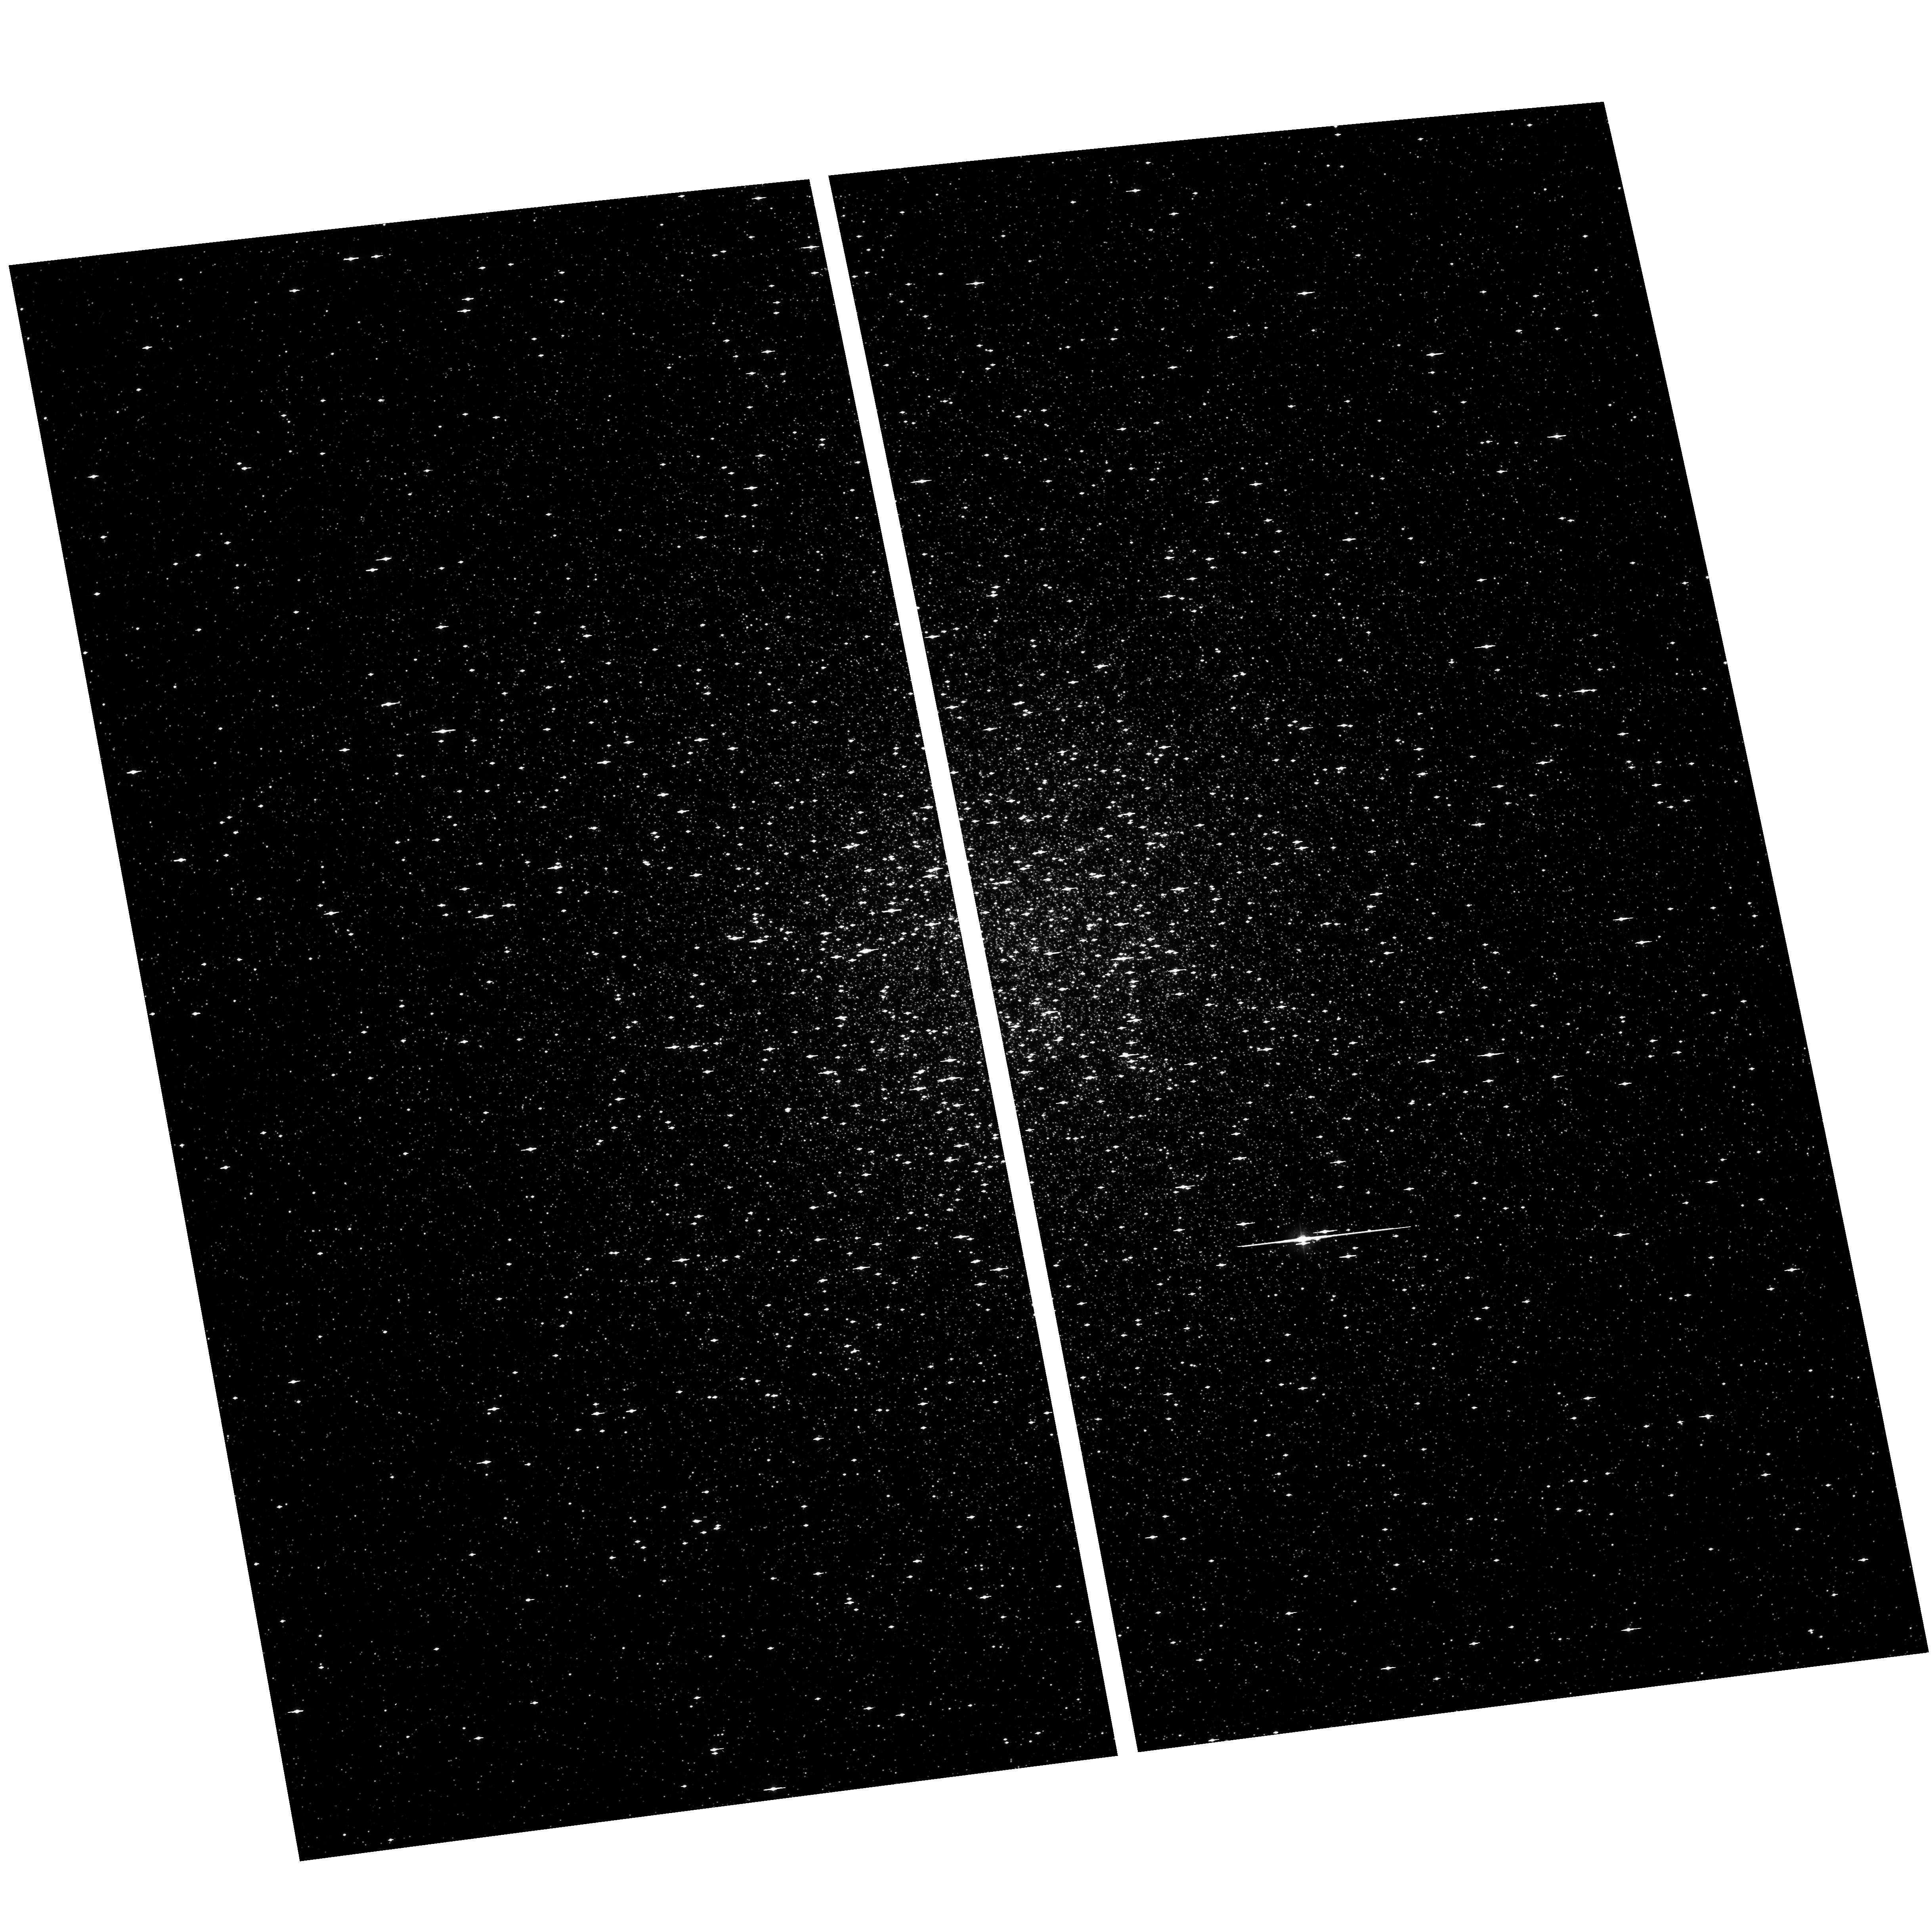
Target: NGC104. Instrument: ACS/WFC. Filter: F435W. Exposure: 2 min. Observation ID: hst_9443_01_acs_wfc_f435w_j6ll01

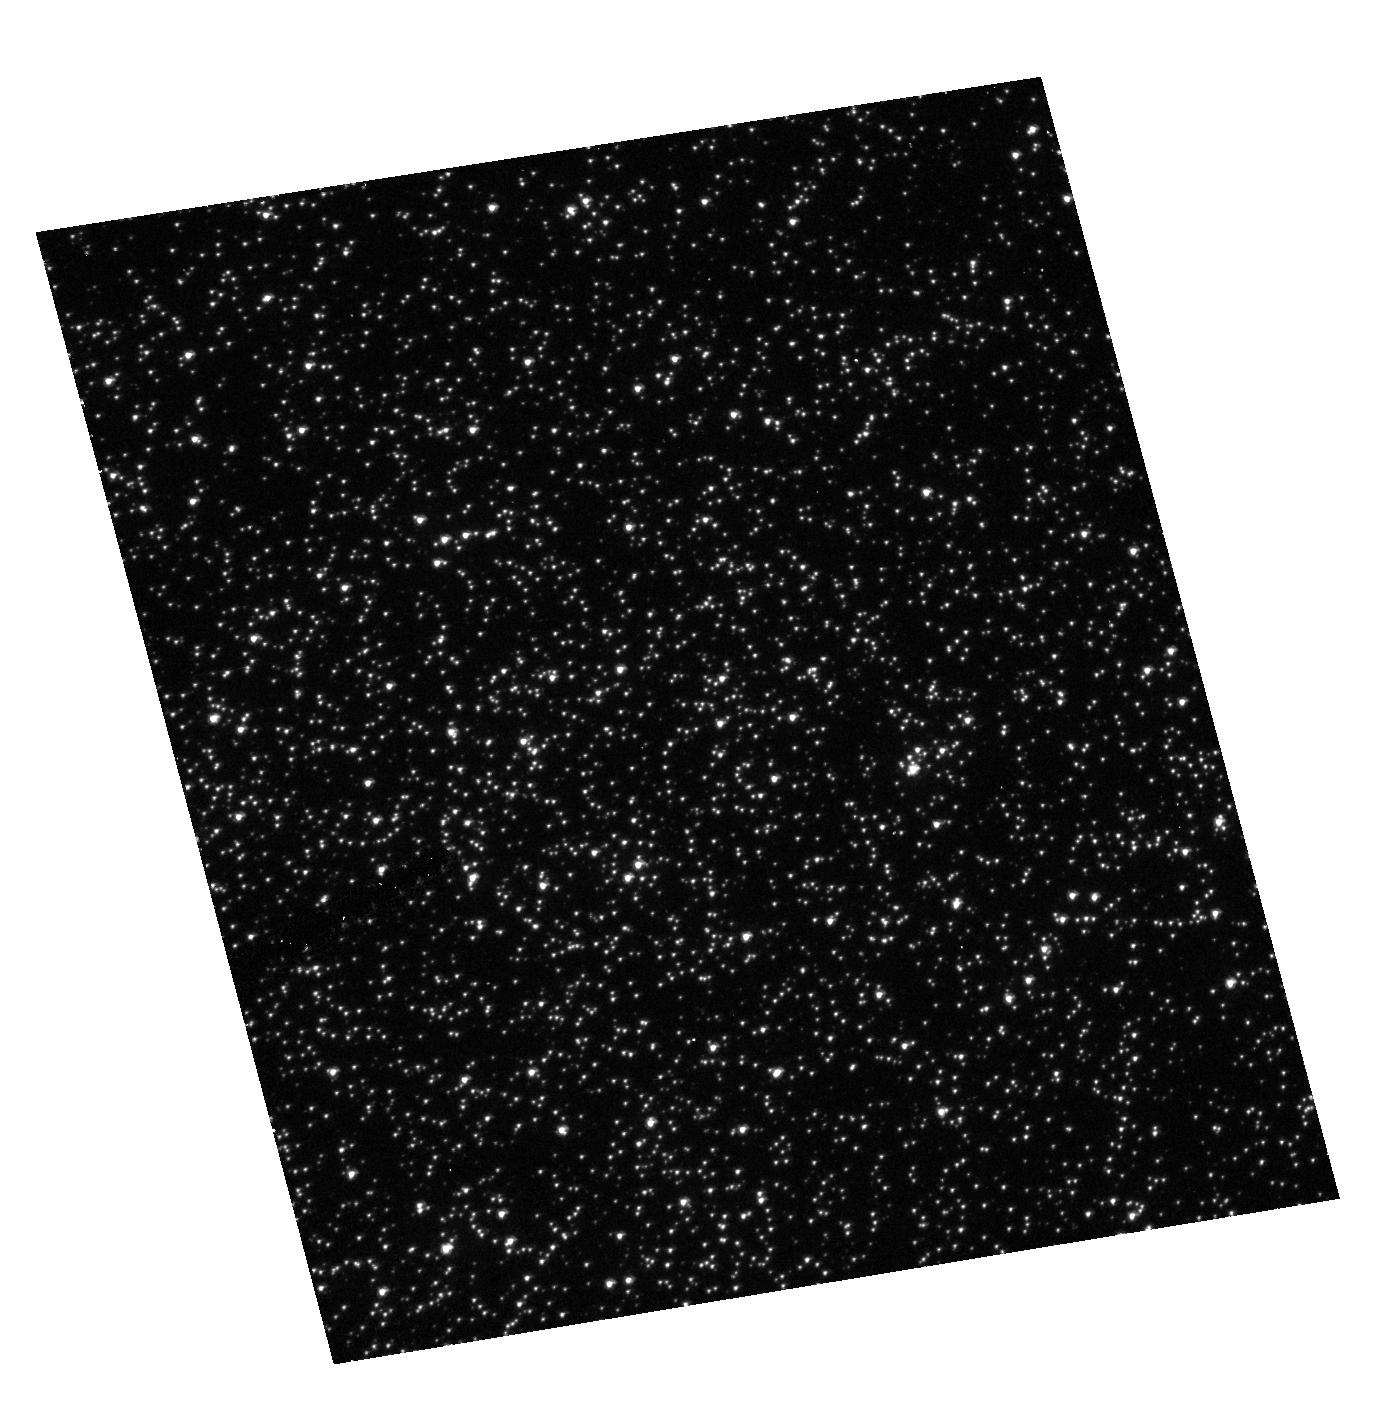
Target: NGC104. Instrument: ACS/HRC. Filter: F250W. Exposure: 12 min. Observation ID: hst_9443_02_acs_hrc_f250w_j6ll02

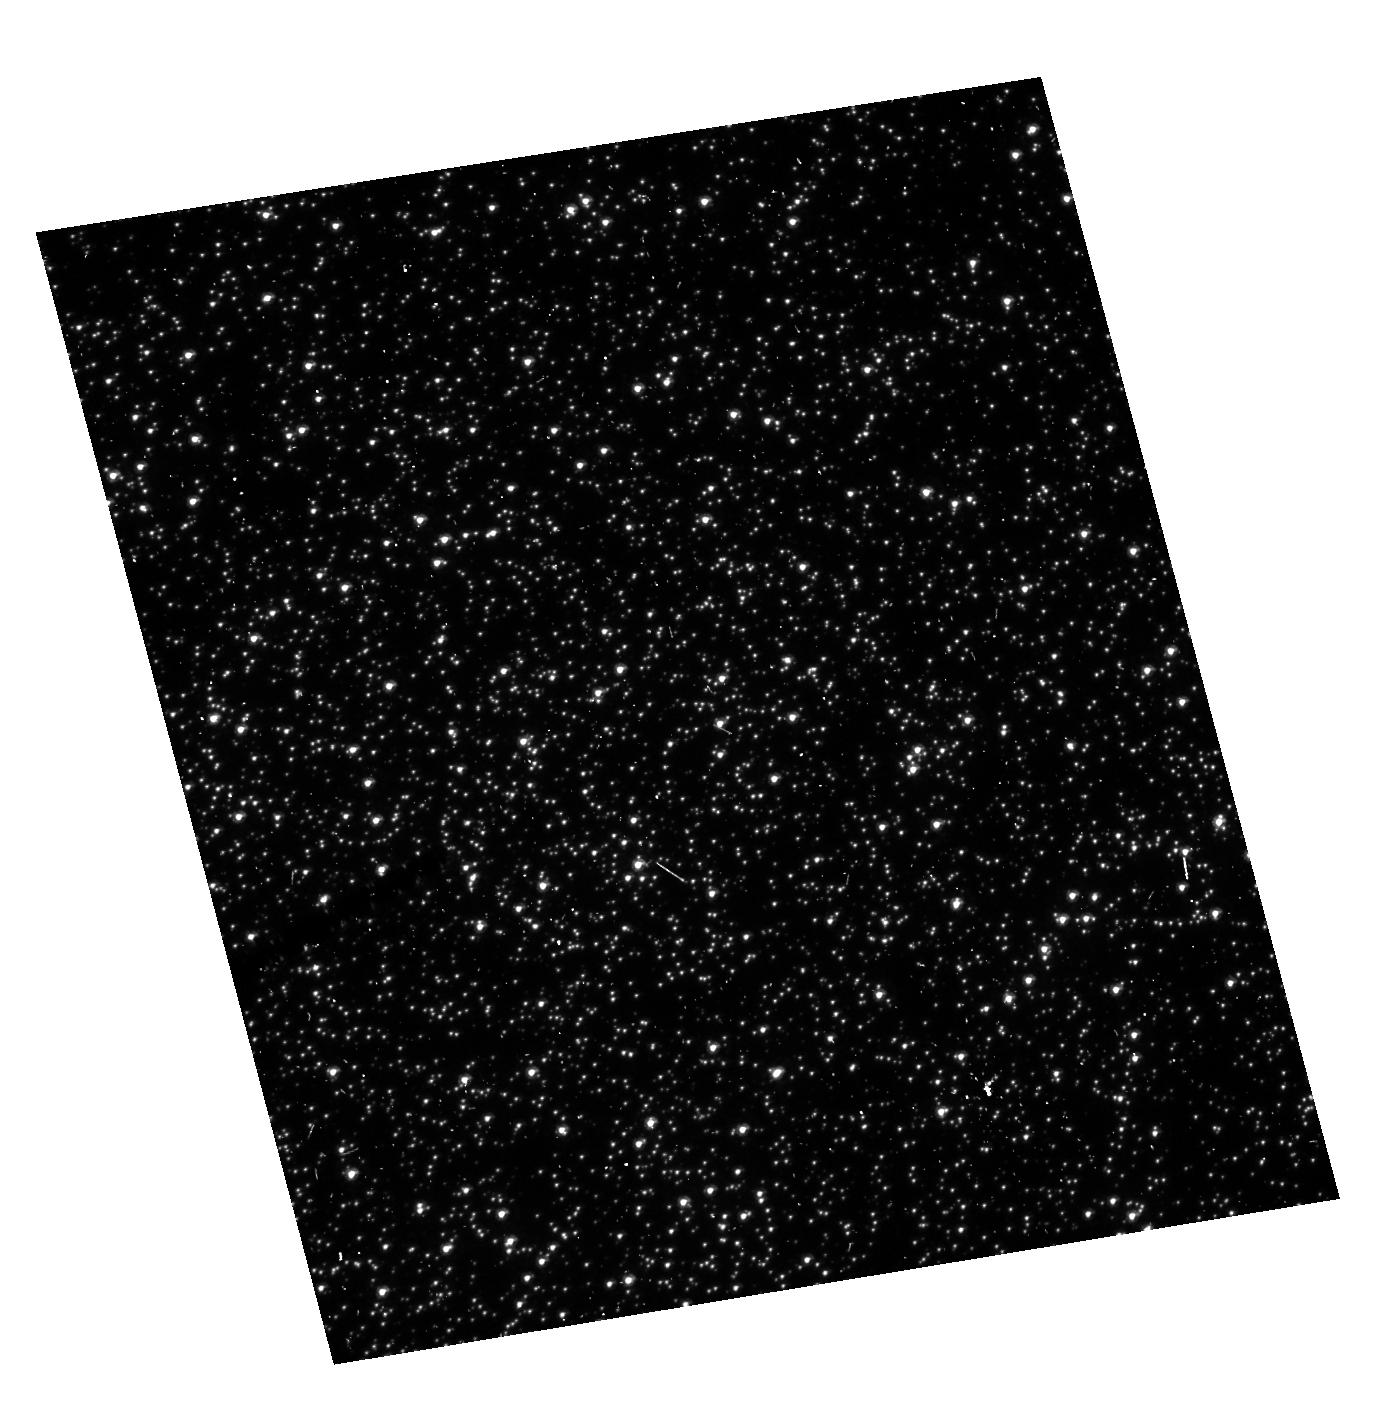
Target: NGC104. Instrument: ACS/HRC. Filter: F330W. Exposure: 6 min. Observation ID: hst_9443_02_acs_hrc_f330w_j6ll02

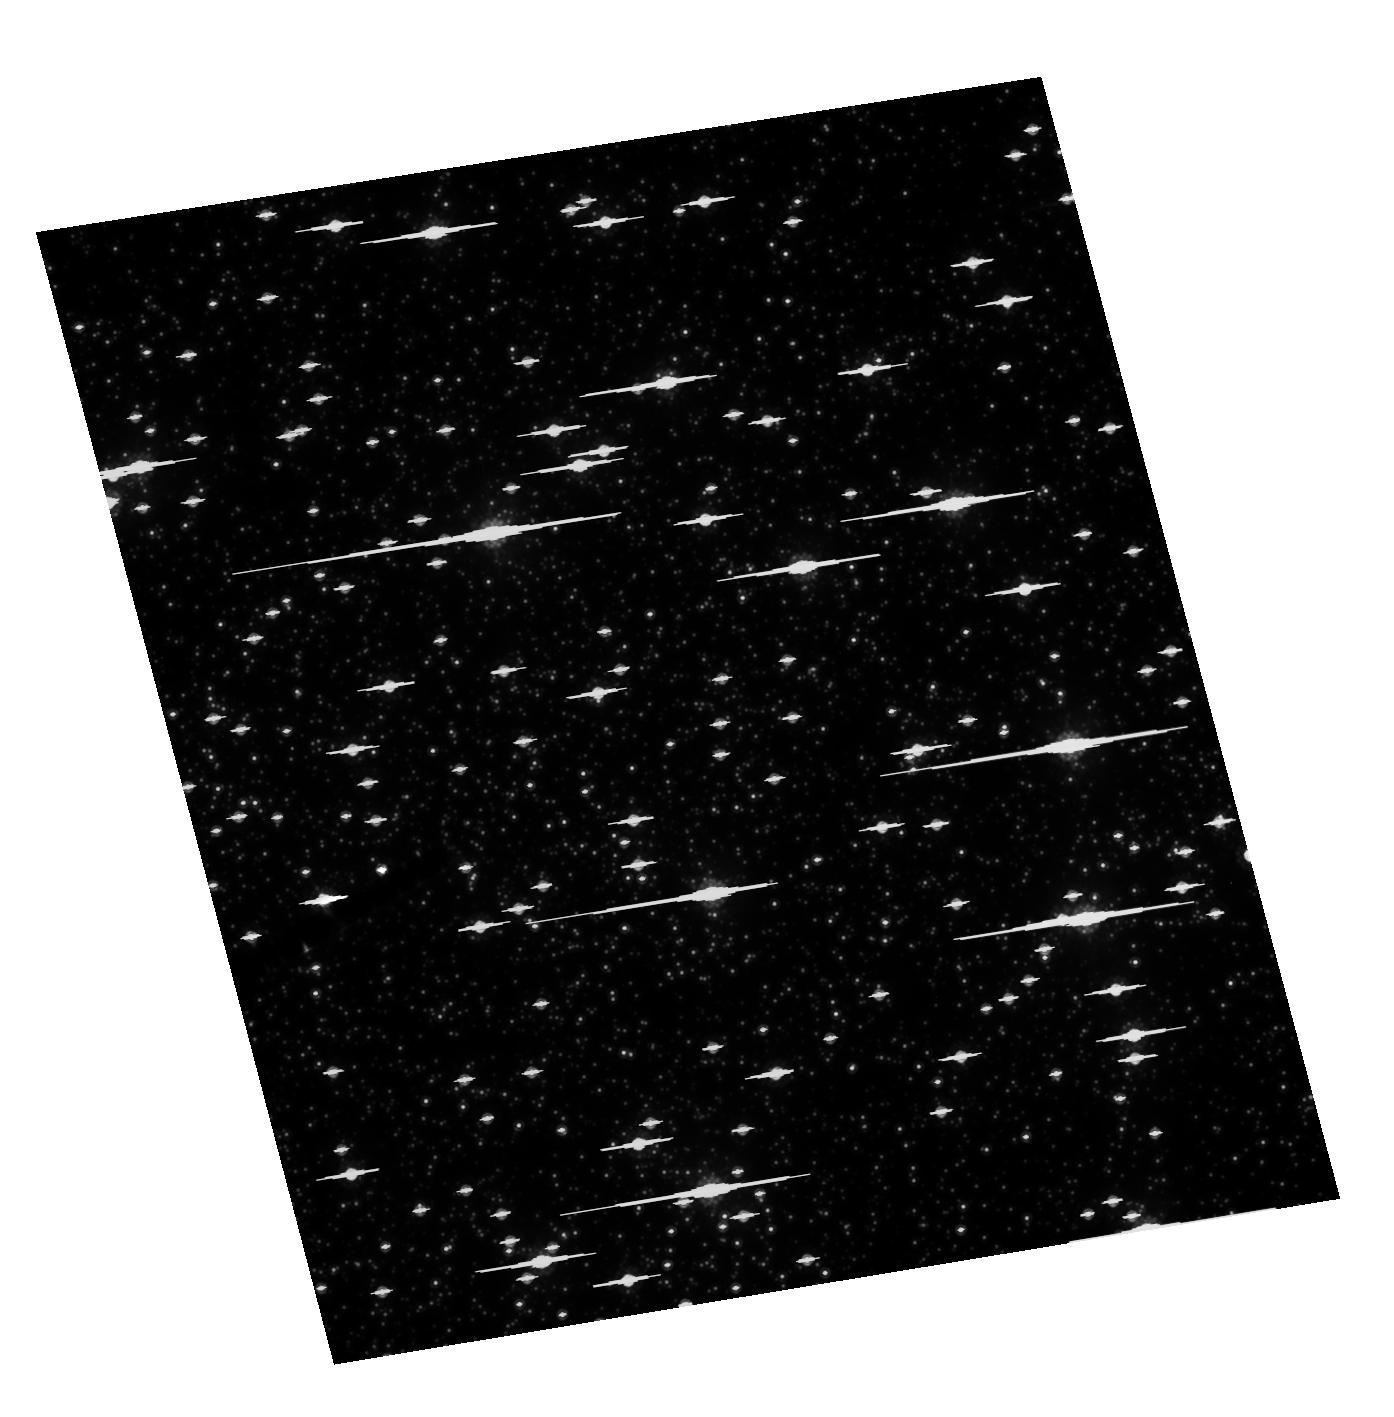
Target: NGC104. Instrument: ACS/HRC. Filter: F814W. Exposure: 6 min. Observation ID: hst_9443_02_acs_hrc_f814w_j6ll02

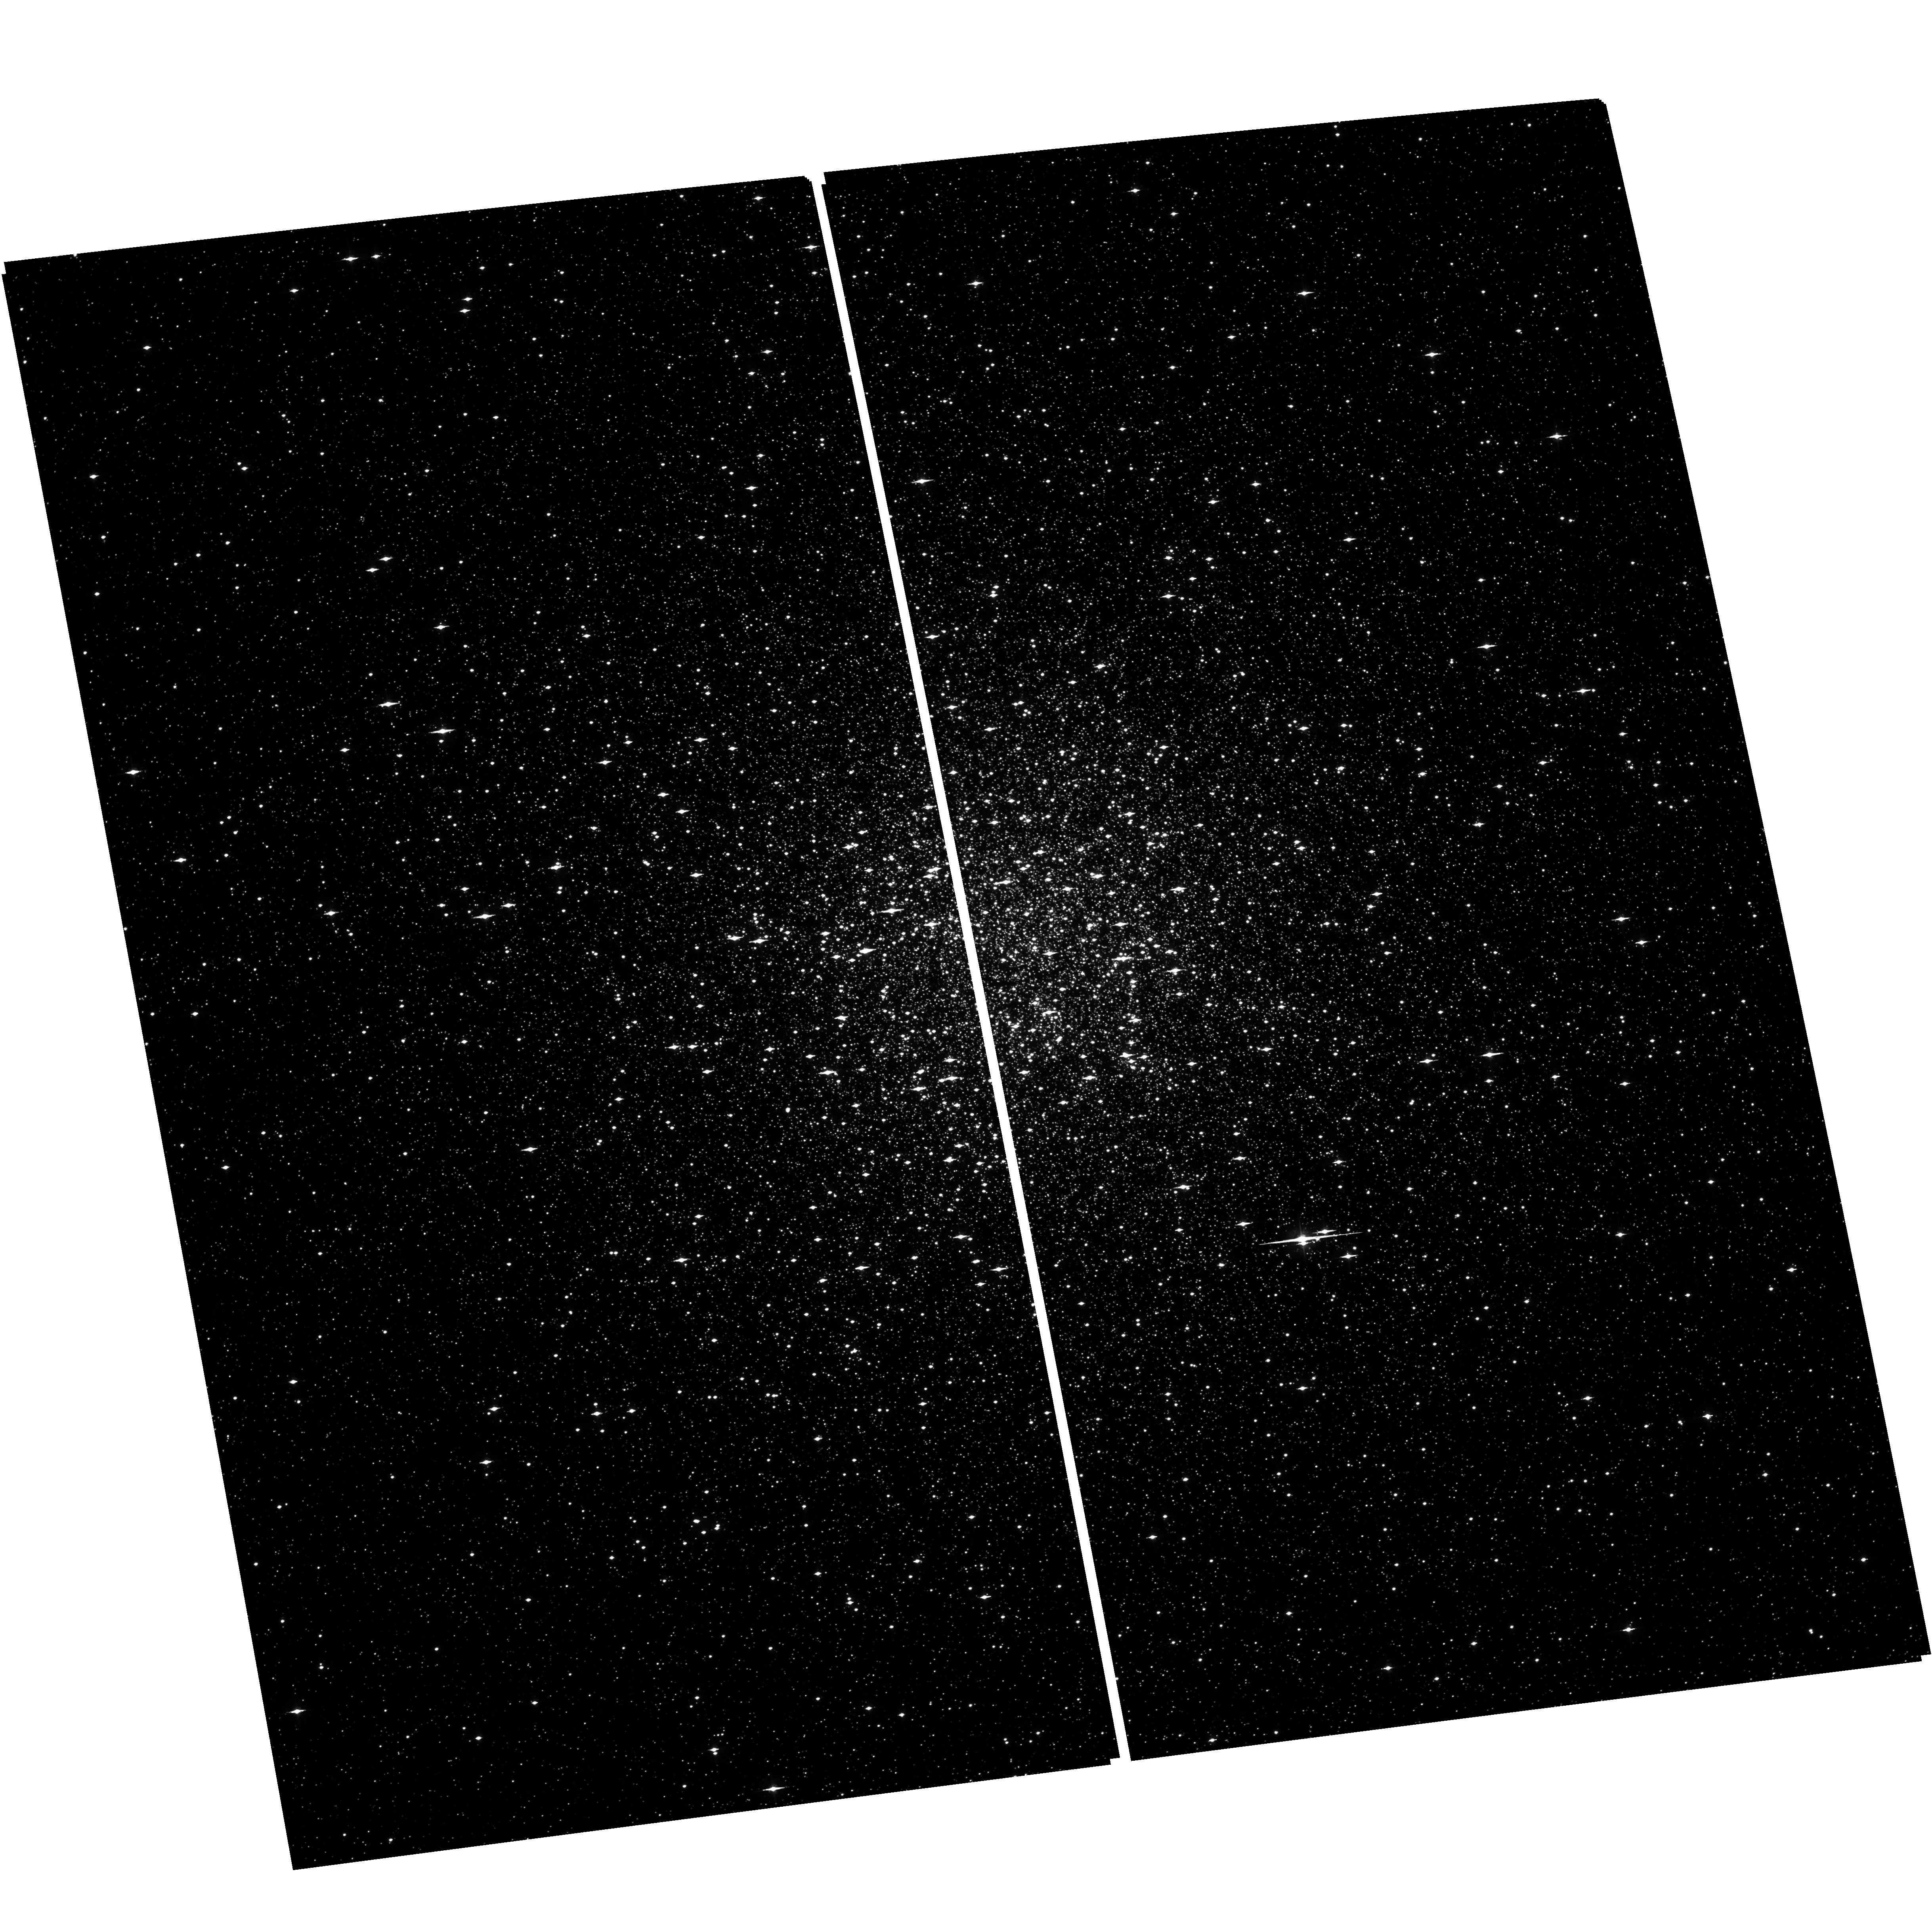
Target: NGC104. Instrument: ACS/WFC. Filter: F475W. Exposure: 8 min. Observation ID: hst_9443_01_acs_wfc_f475w_j6ll01

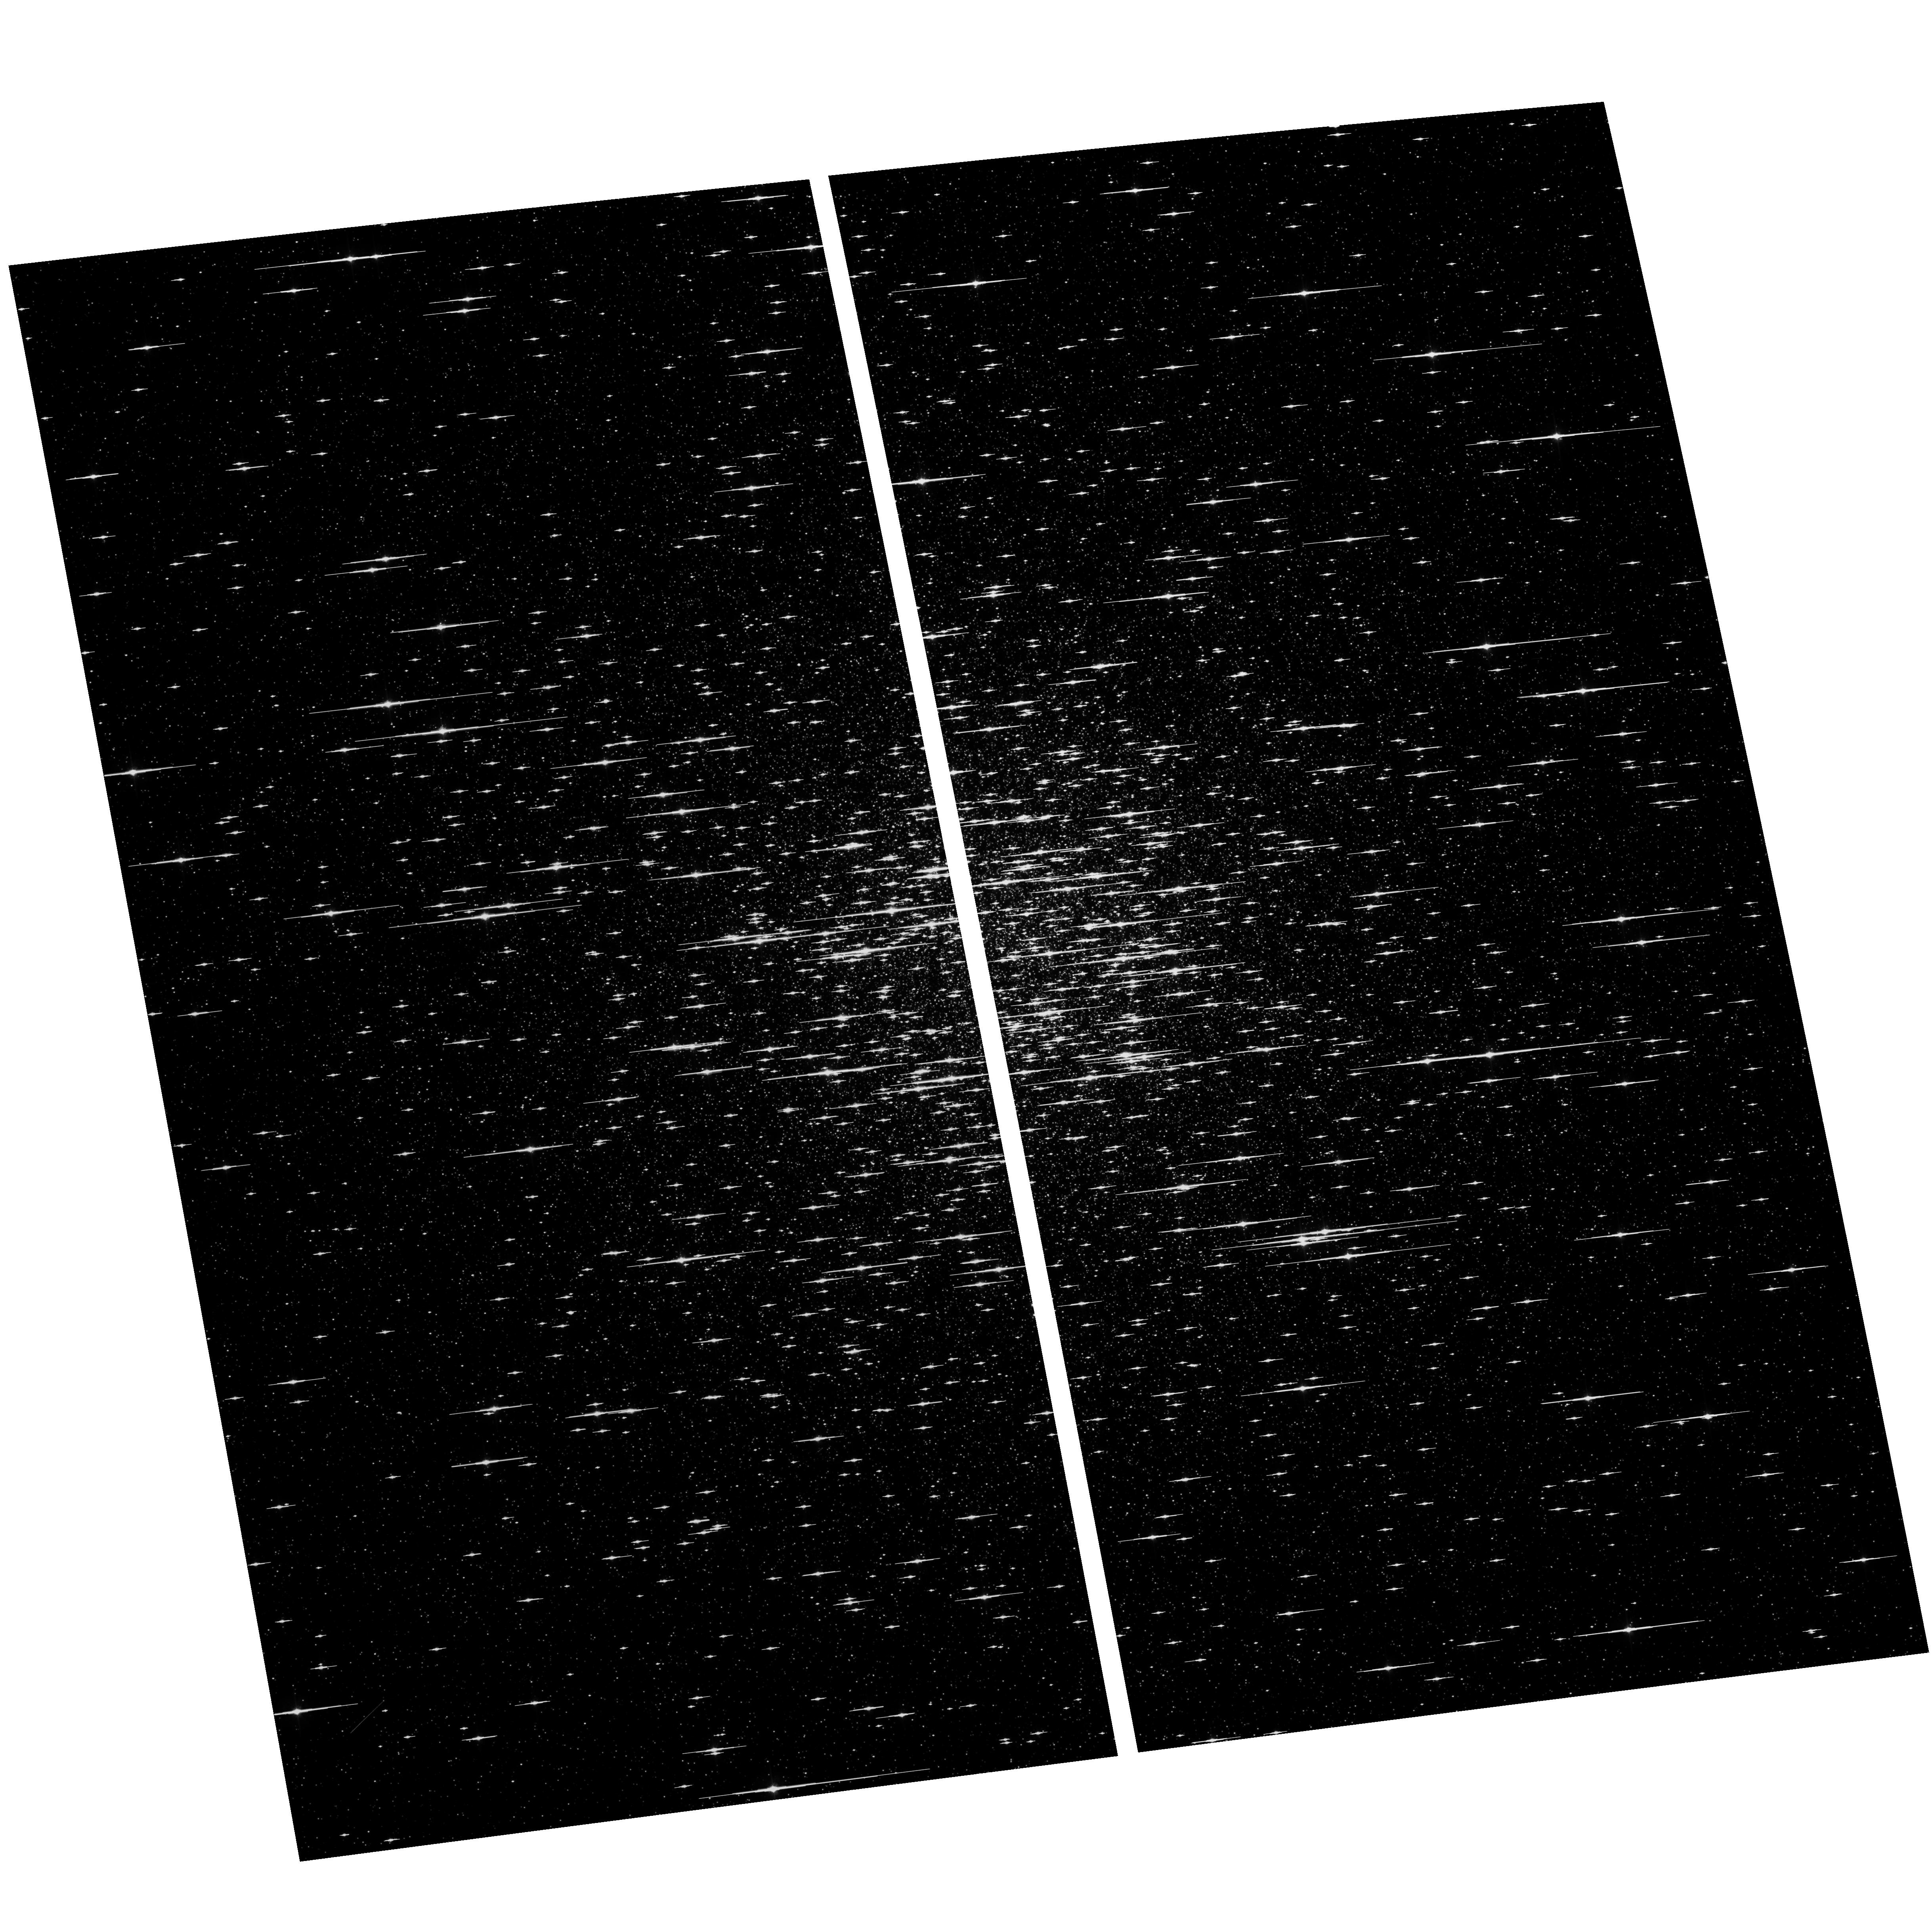
Target: NGC104. Instrument: ACS/WFC. Filter: F606W. Exposure: 2 min. Observation ID: hst_9443_01_acs_wfc_f606w_j6ll01

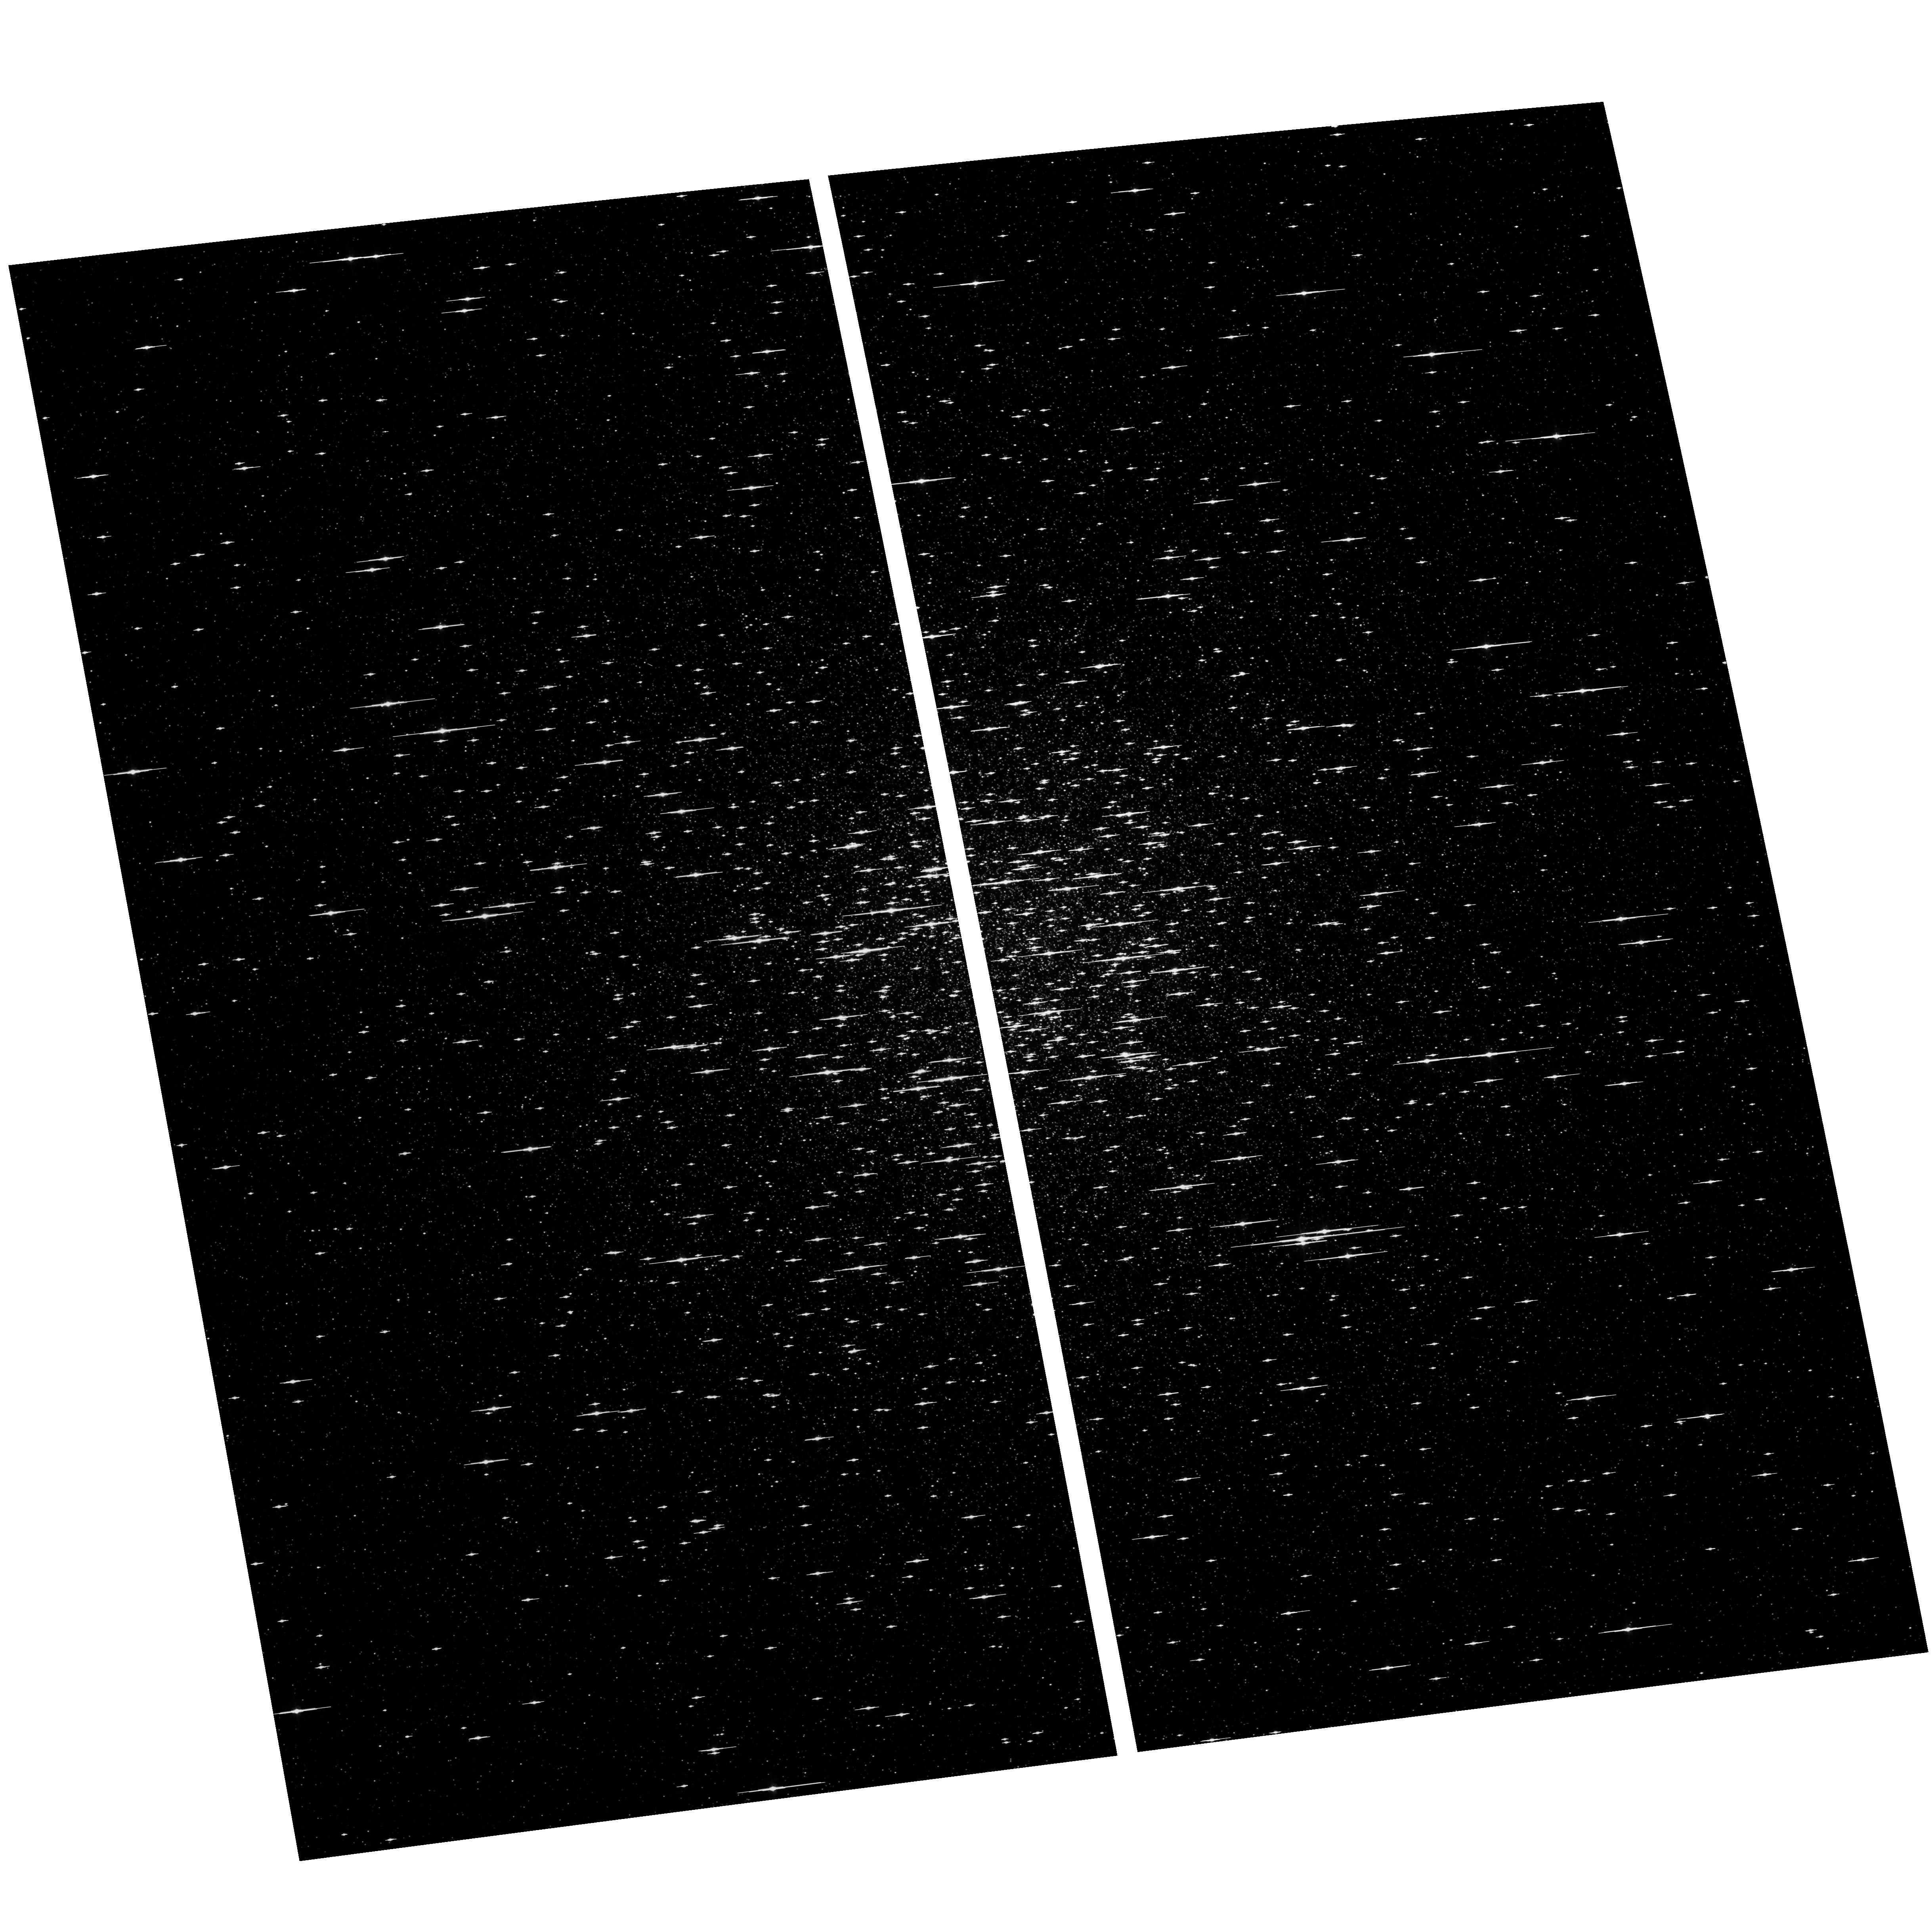
Target: NGC104. Instrument: ACS/WFC. Filter: F555W. Exposure: 2 min. Observation ID: hst_9443_01_acs_wfc_f555w_j6ll01

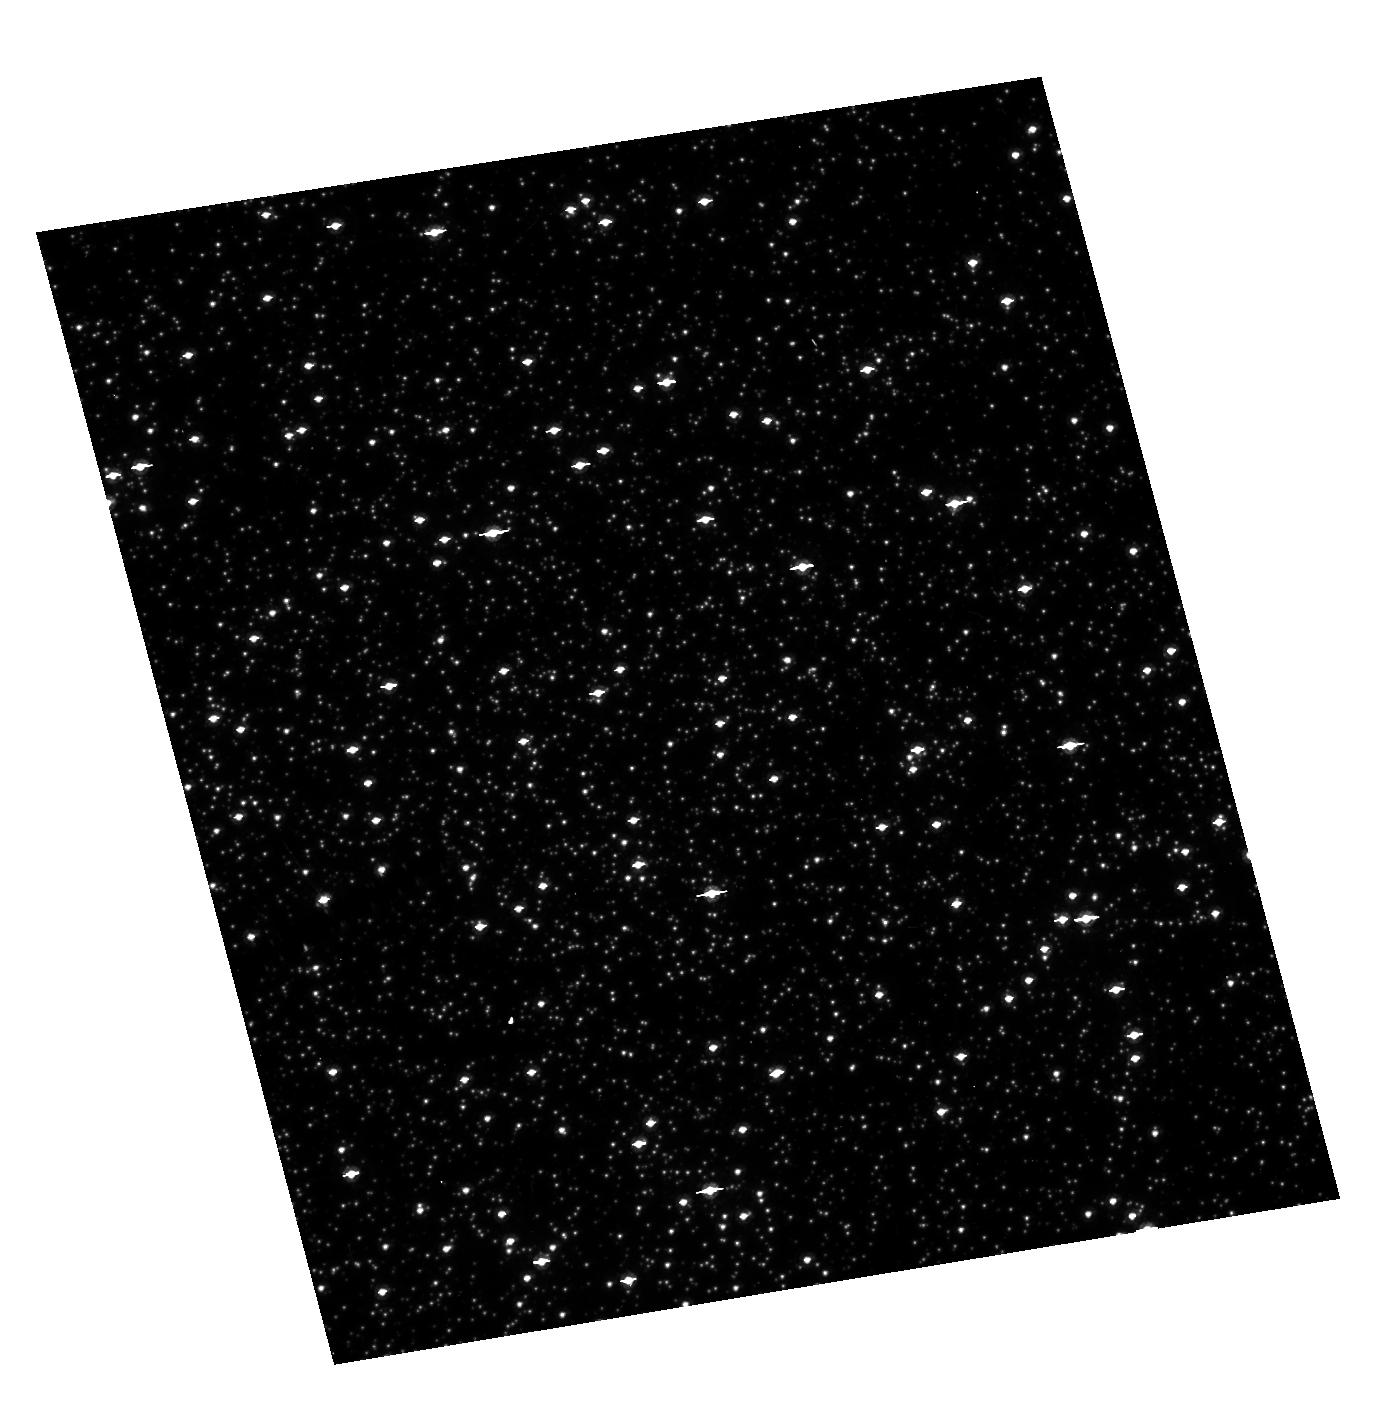
Target: NGC104. Instrument: ACS/HRC. Filter: F435W. Exposure: 6 min. Observation ID: hst_9443_02_acs_hrc_f435w_j6ll02

Calibration of the Geometric Distortion of ACS (PI: King, Ivan R.)

We propose to calibrate the geometric distortion of the WFC and HRC of ACS, using the state-of-the-art techniques that we have developed for WFPC2. We are confident that we can measure the distortion to at least an order or magnitude higher accuracy than is called for in the ACS Manual. We will use the images that are to be taken in GO-9028 and will re- image the field used there at different orientation and through different filters, so as to improve knowledge of the skewness of the field and the dependence of distortion on wavelength. Our results will not only enhance the accuracy of our own proposed proper-motion work in star clusters; they will greatly increase the accuracy of sparse-field astrometry by others, such as solar-sytem and extragalactic work.